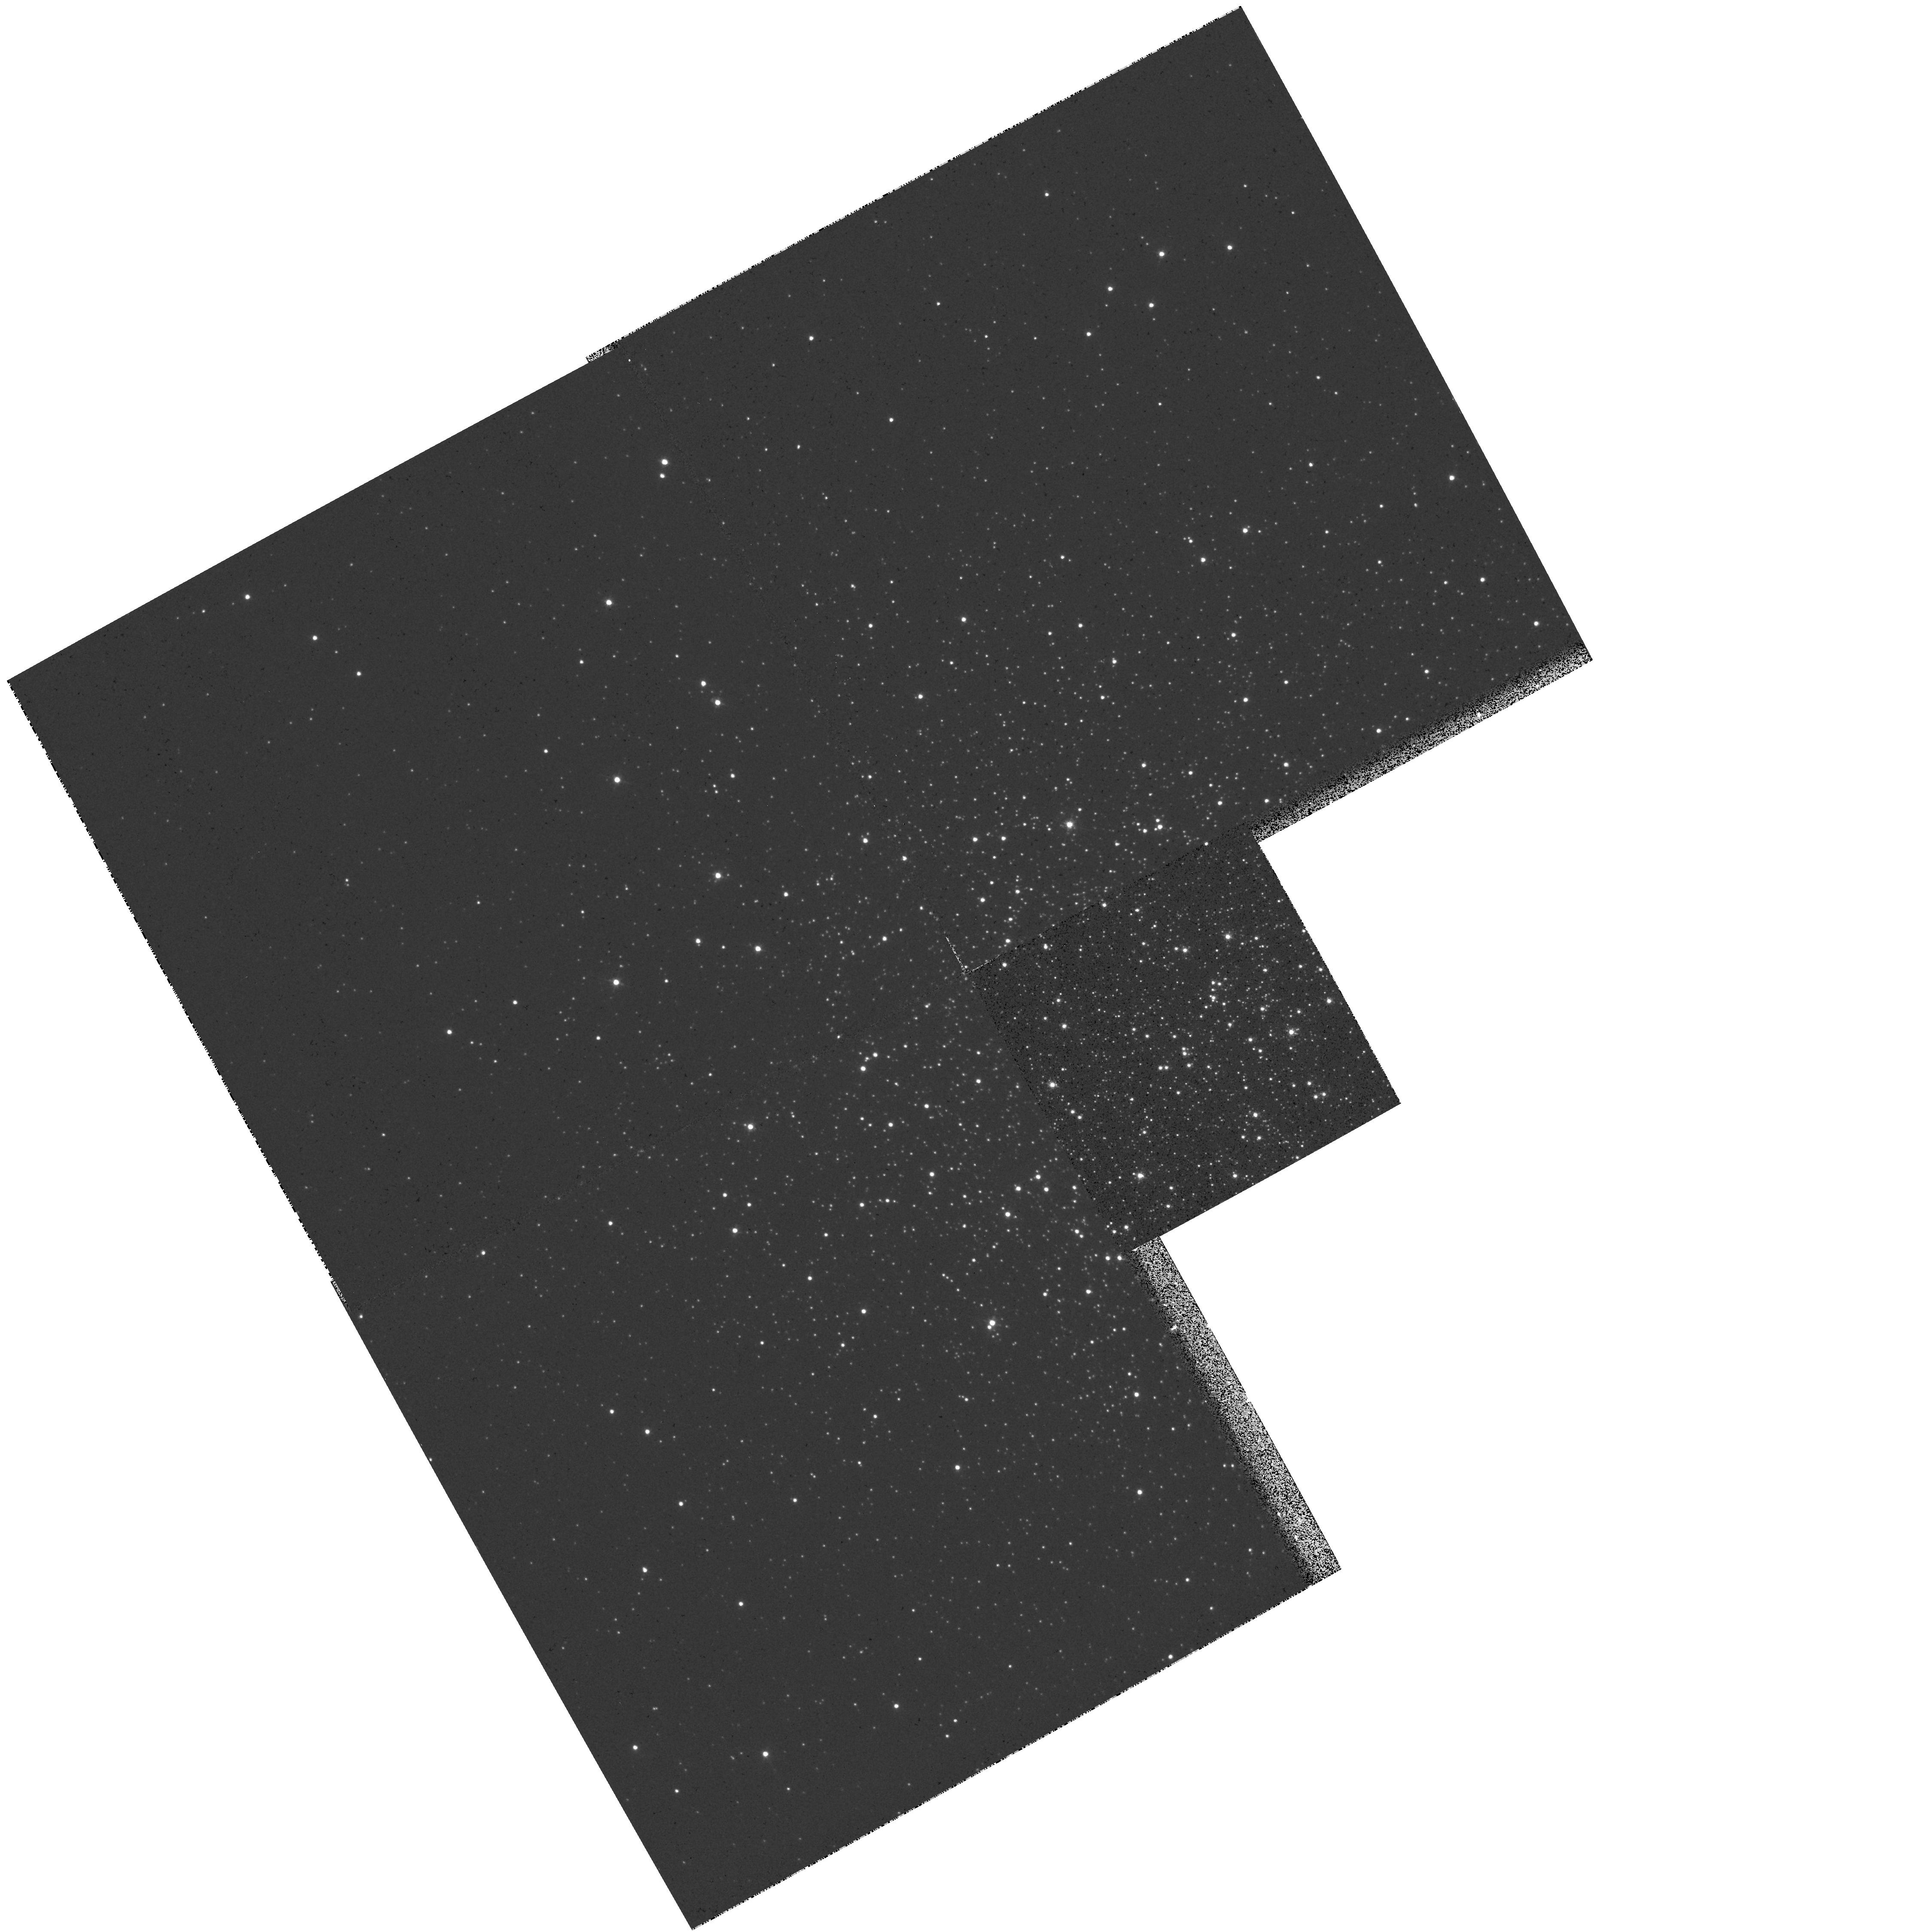
Target: NGC6981. Instrument: WFPC2/PC. Filter: F439W. Exposure: 6 min. Observation ID: hst_7470_45_wfpc2_pc_f439w_u49n45

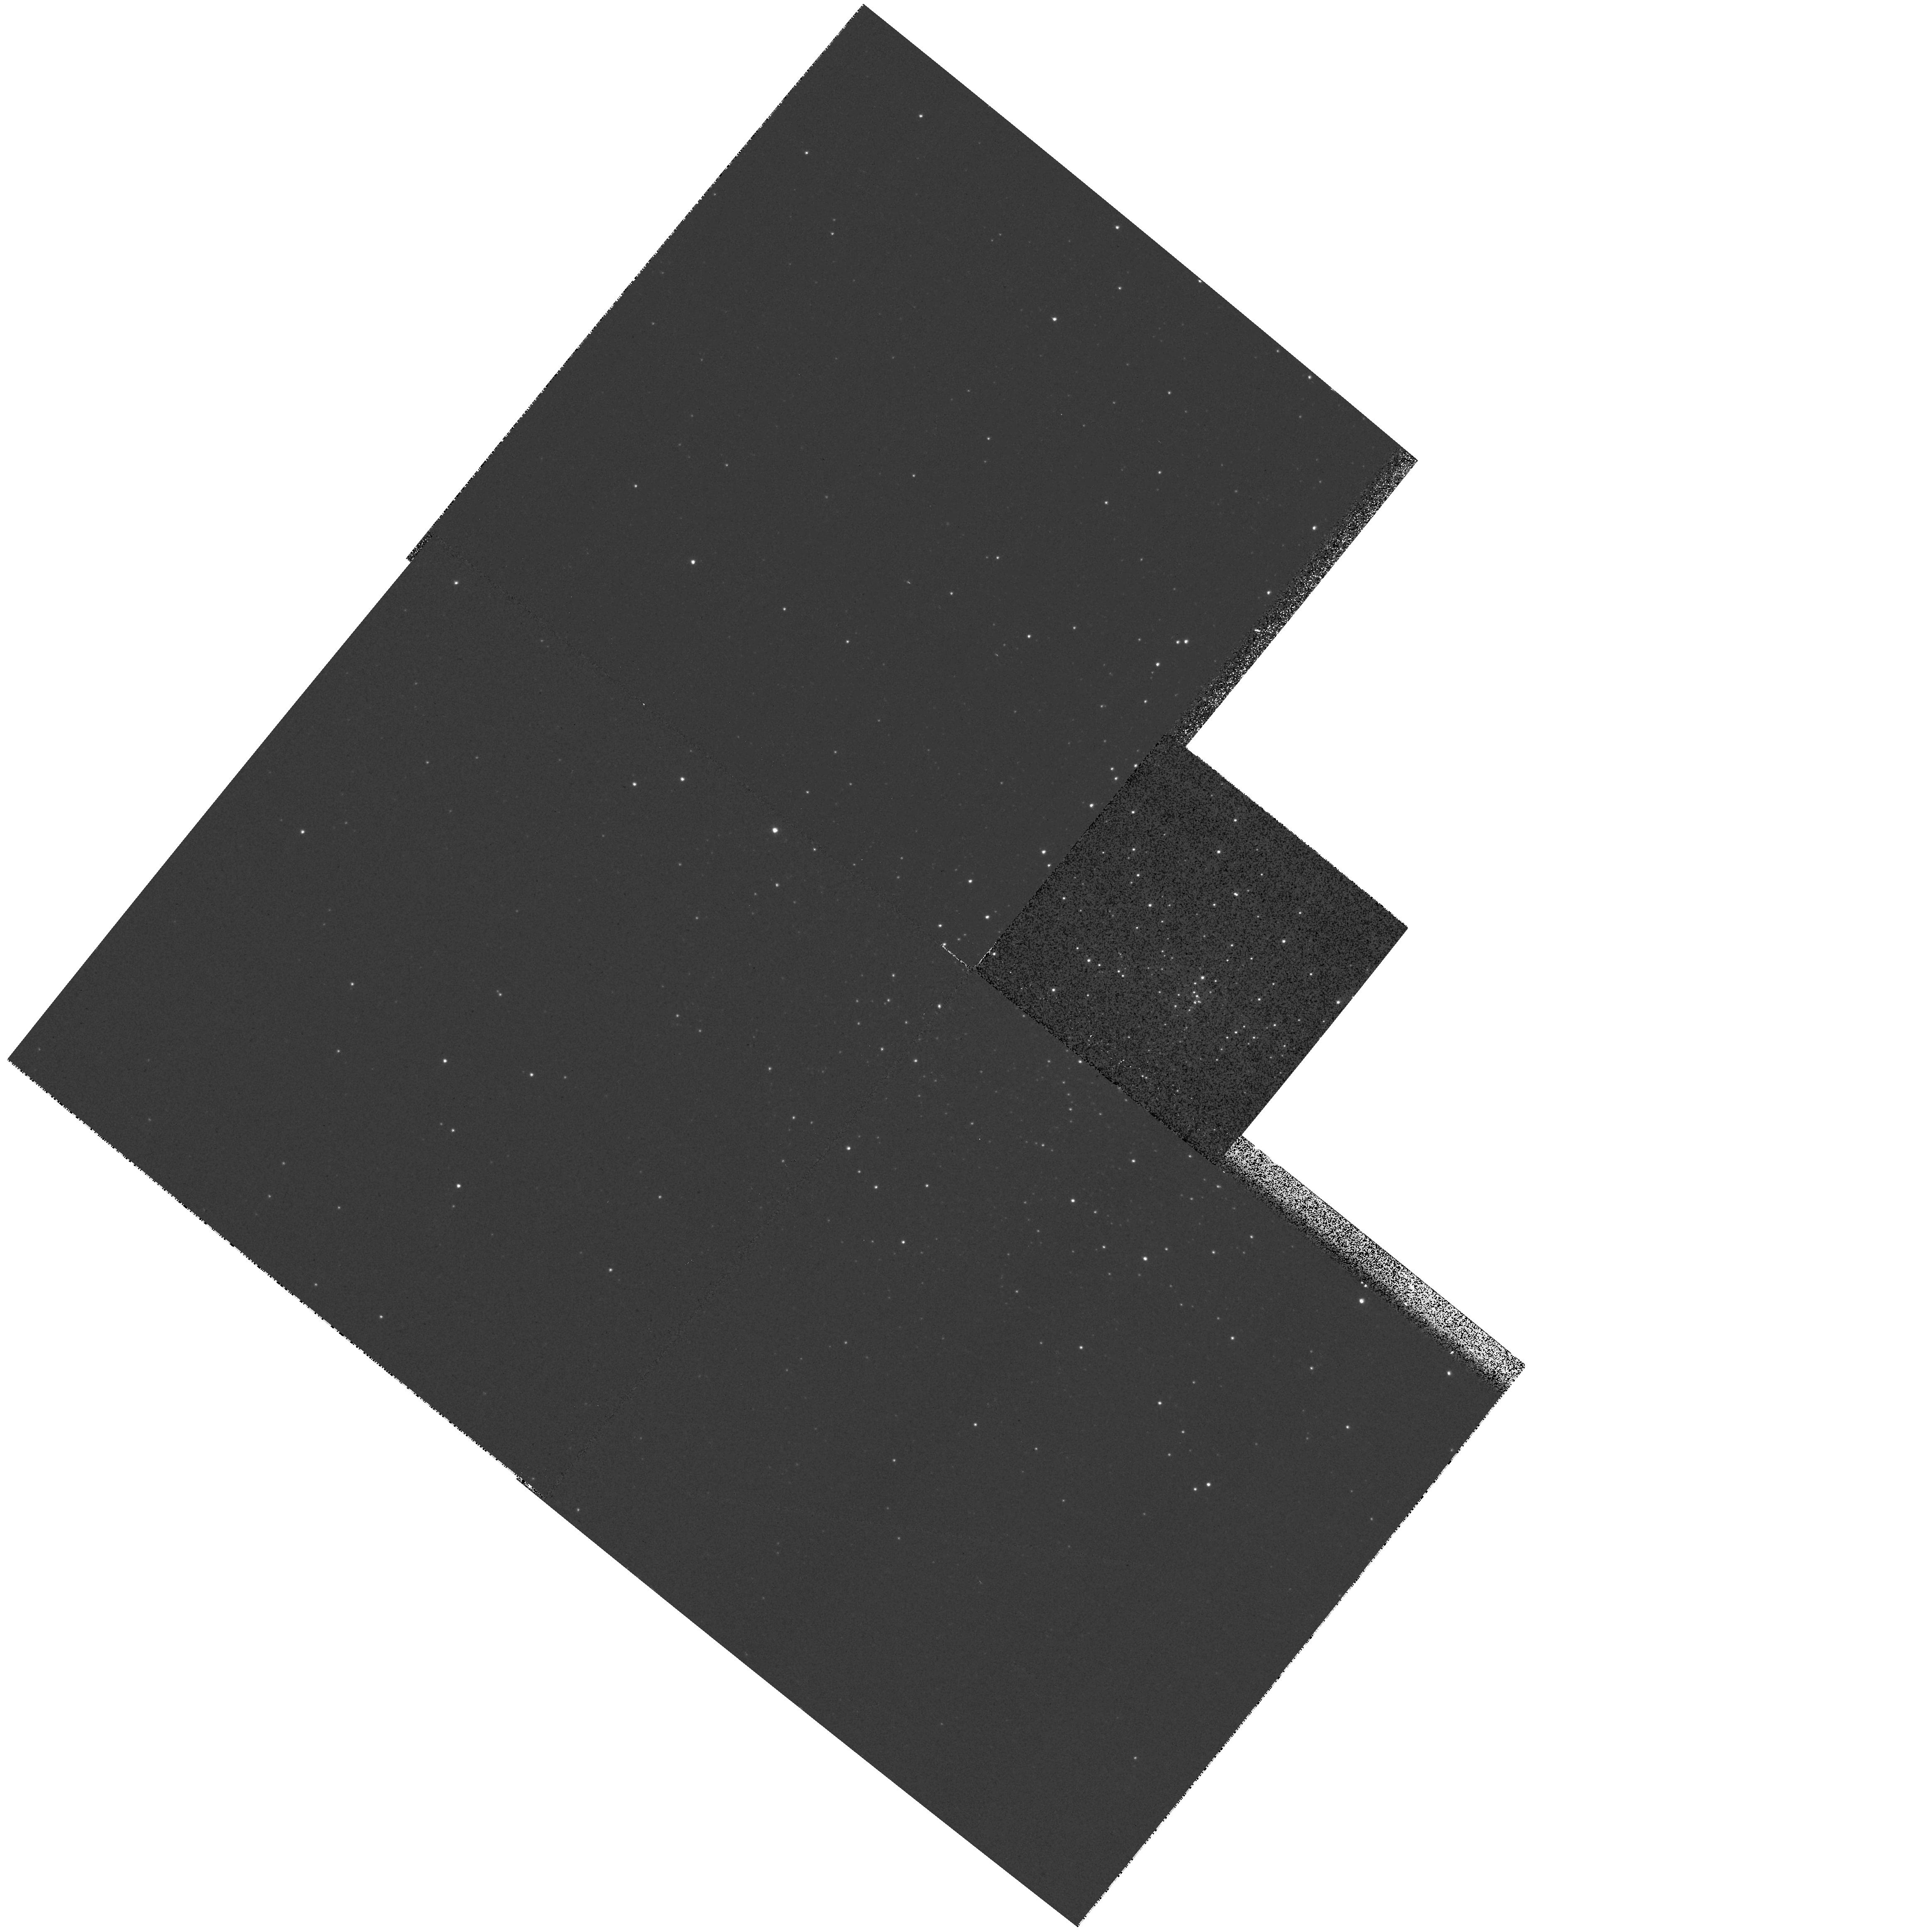
Target: NGC6325. Instrument: WFPC2/PC. Filter: F439W. Exposure: 6 min. Observation ID: hst_7470_21_wfpc2_pc_f439w_u49n21

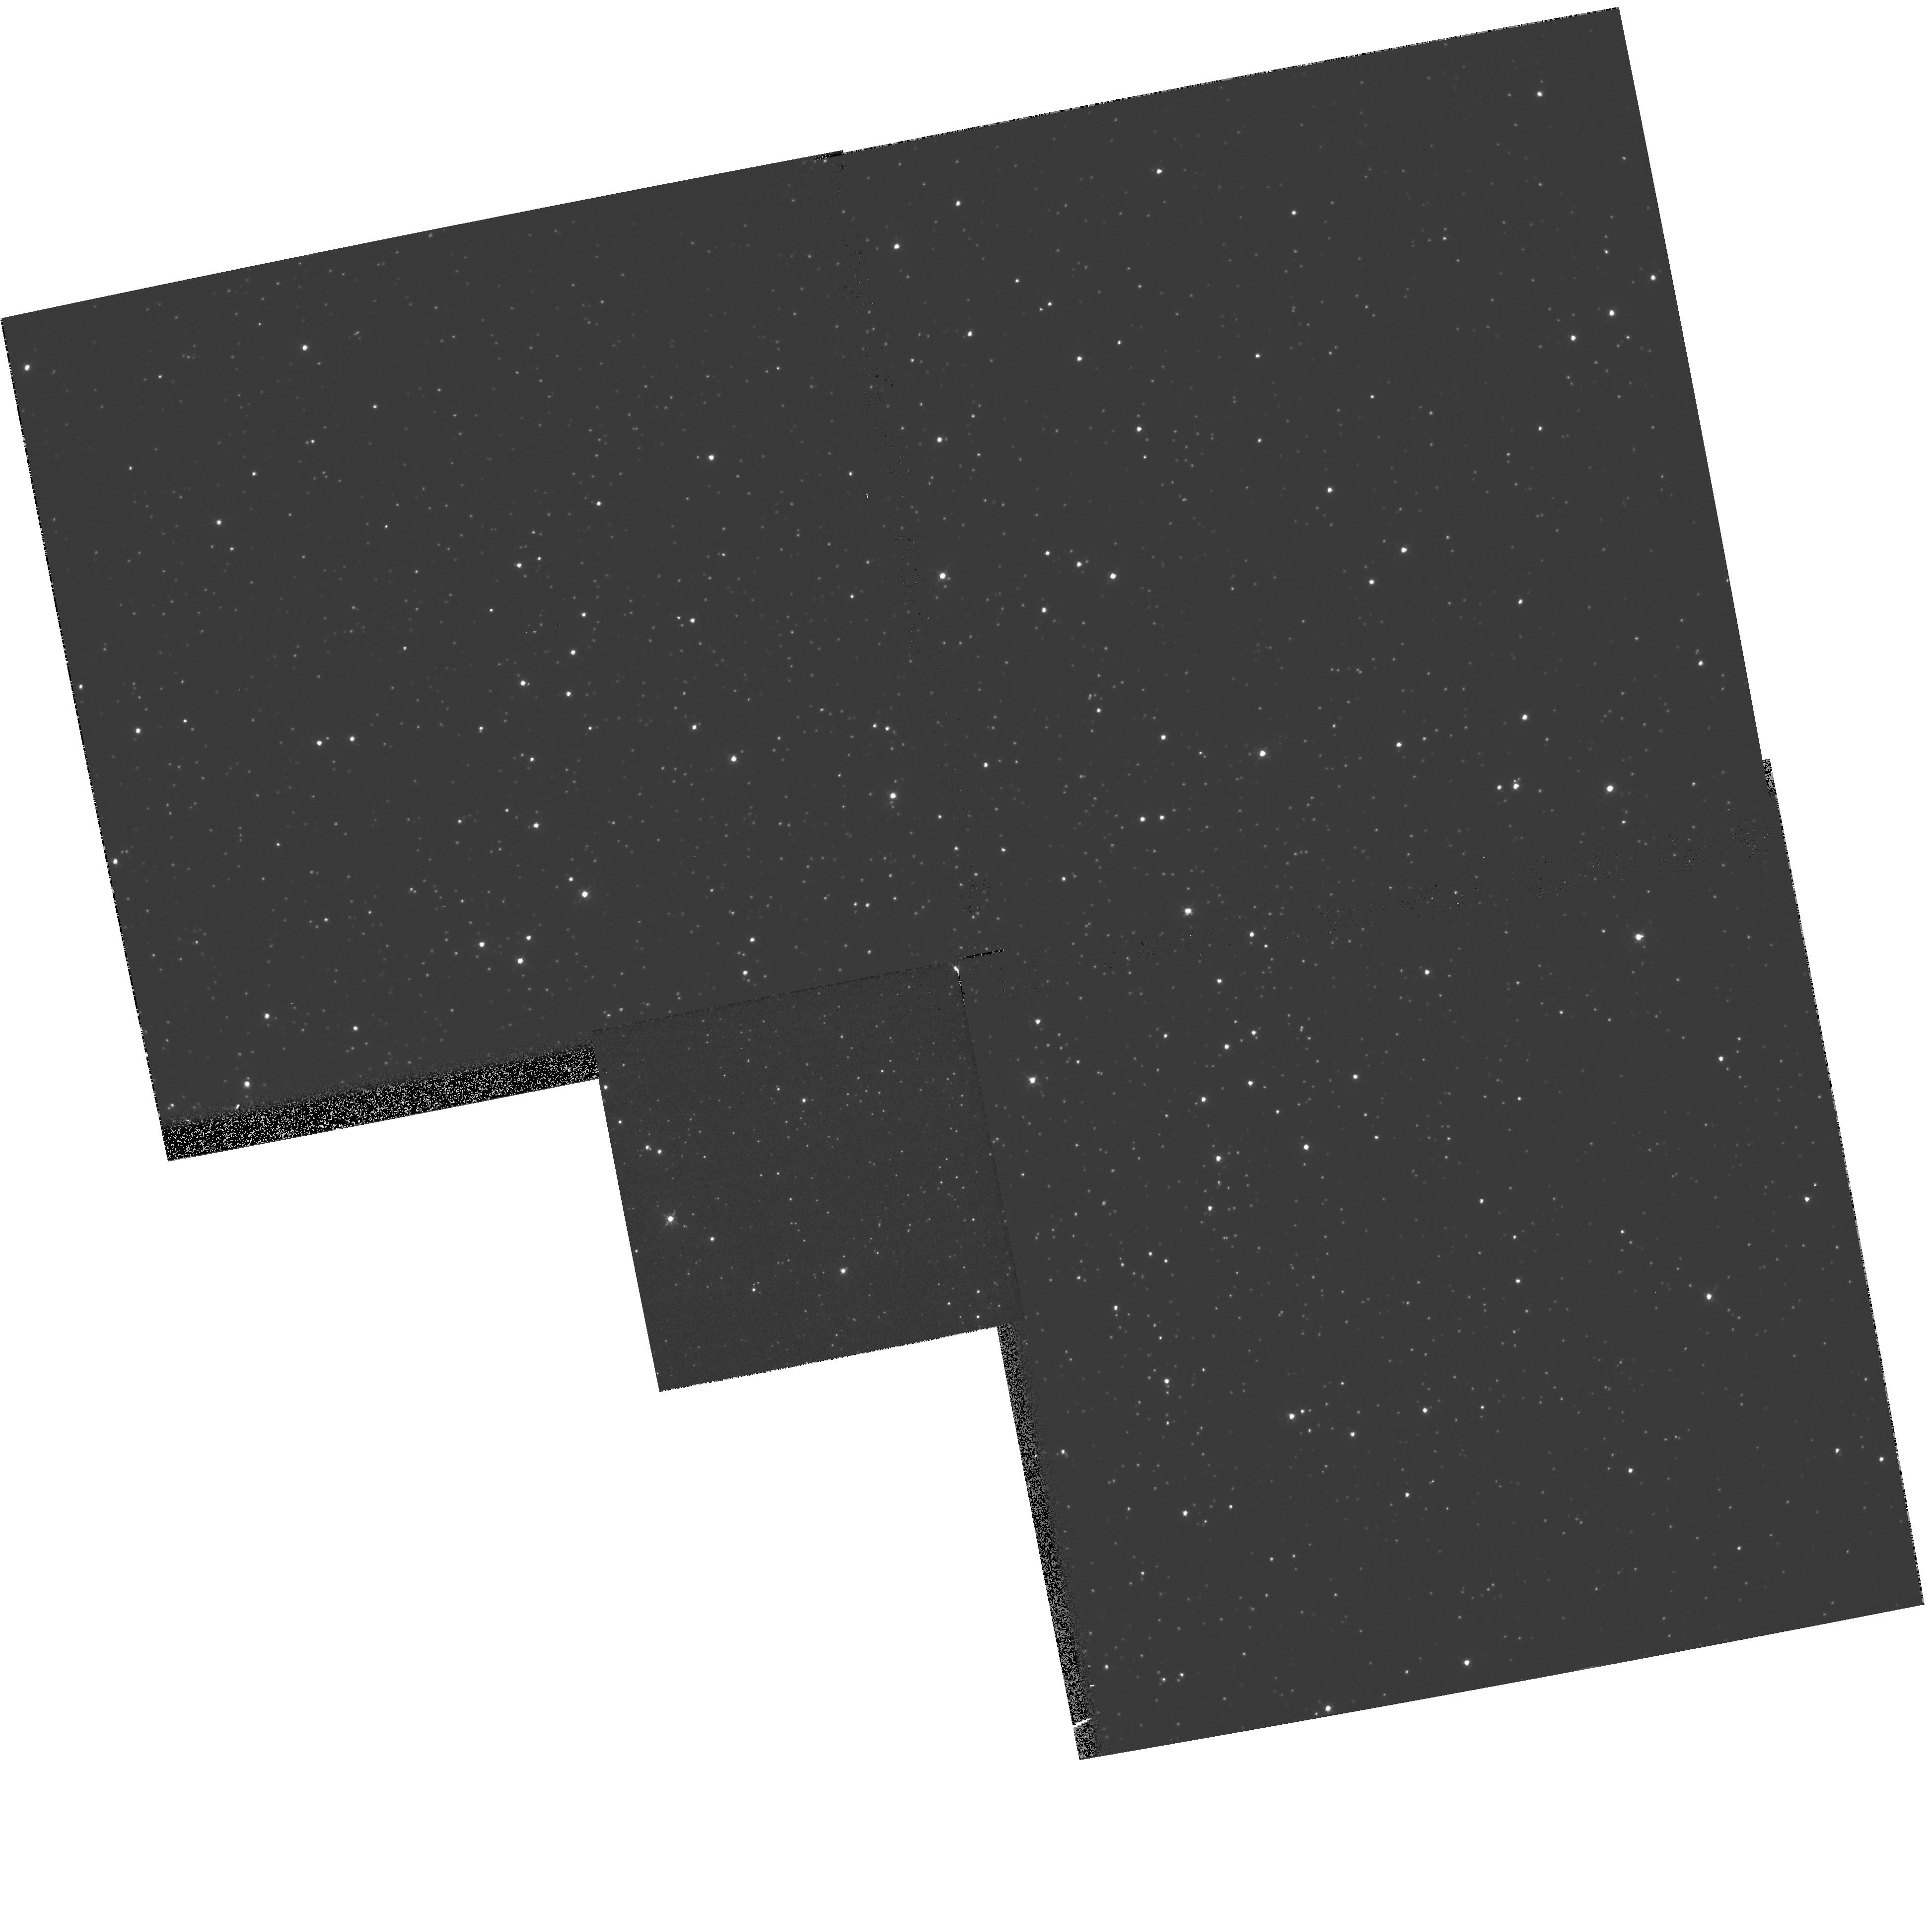
Target: NGC6362. Instrument: WFPC2/PC. Filter: F439W. Exposure: 4 min. Observation ID: hst_7470_25_wfpc2_pc_f439w_u49n25

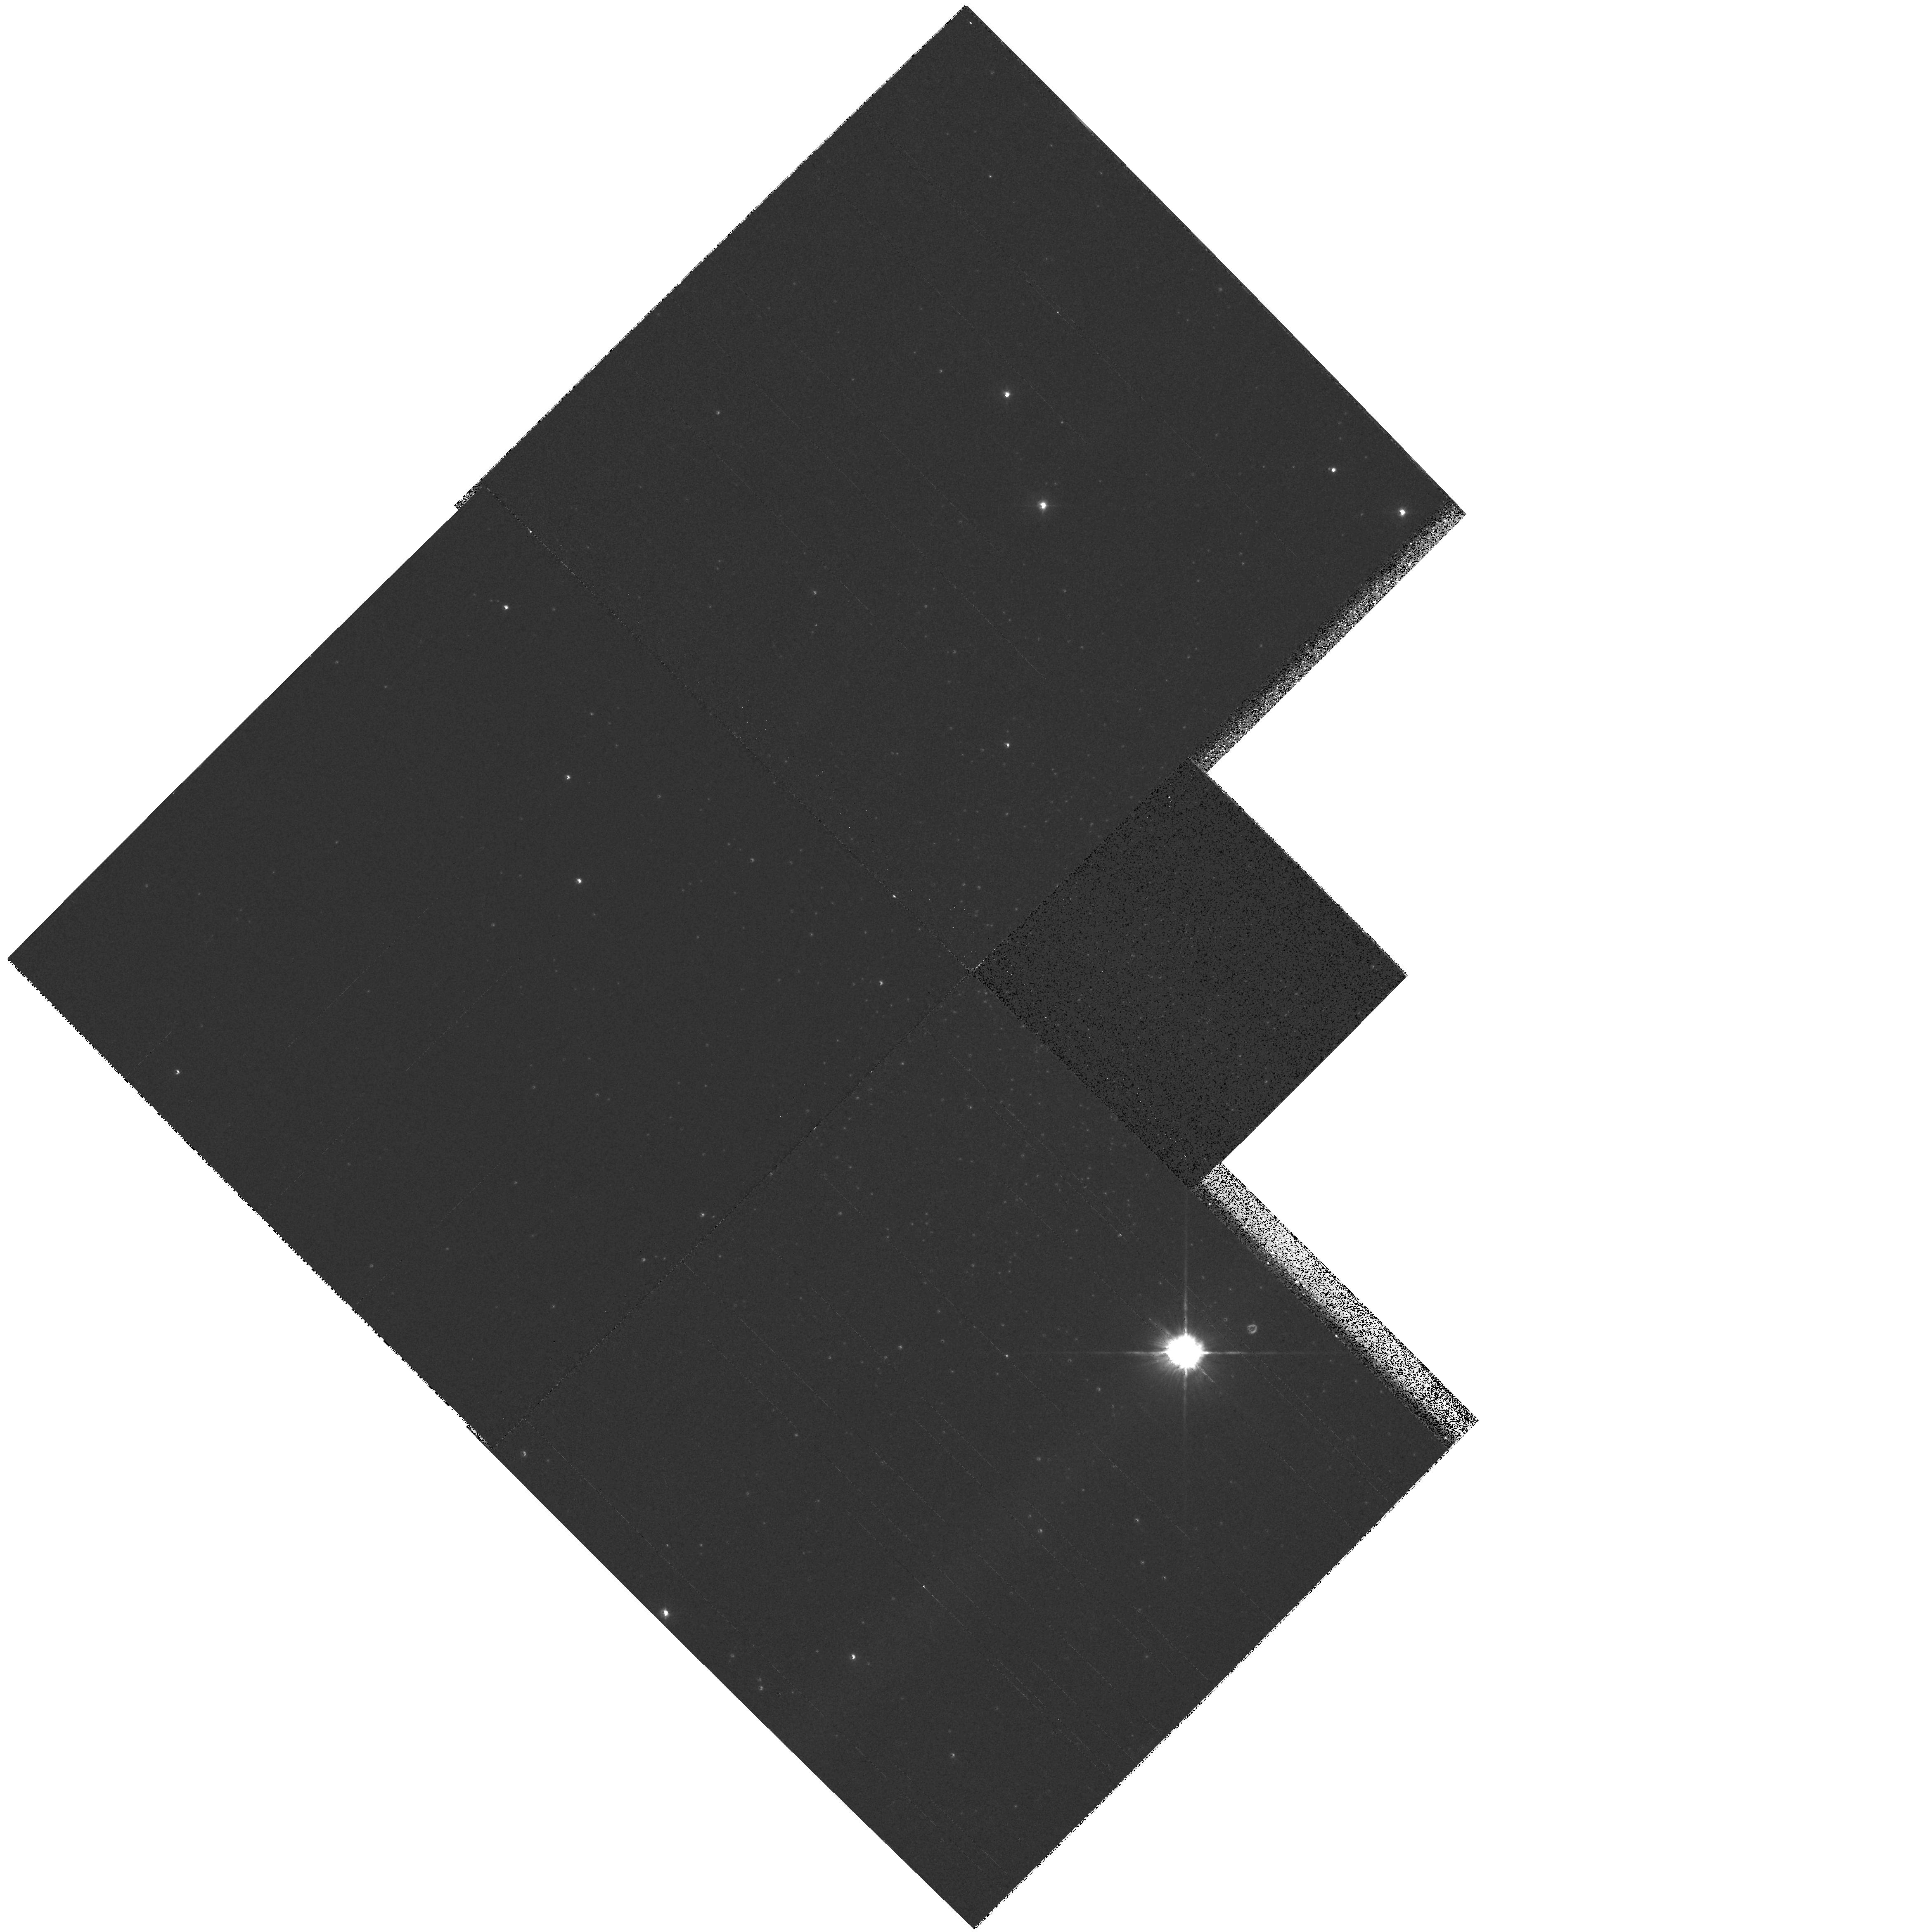
Target: NGC6380. Instrument: WFPC2/PC. Filter: F439W. Exposure: 6 min. Observation ID: hst_7470_49_wfpc2_pc_f439w_u49n49

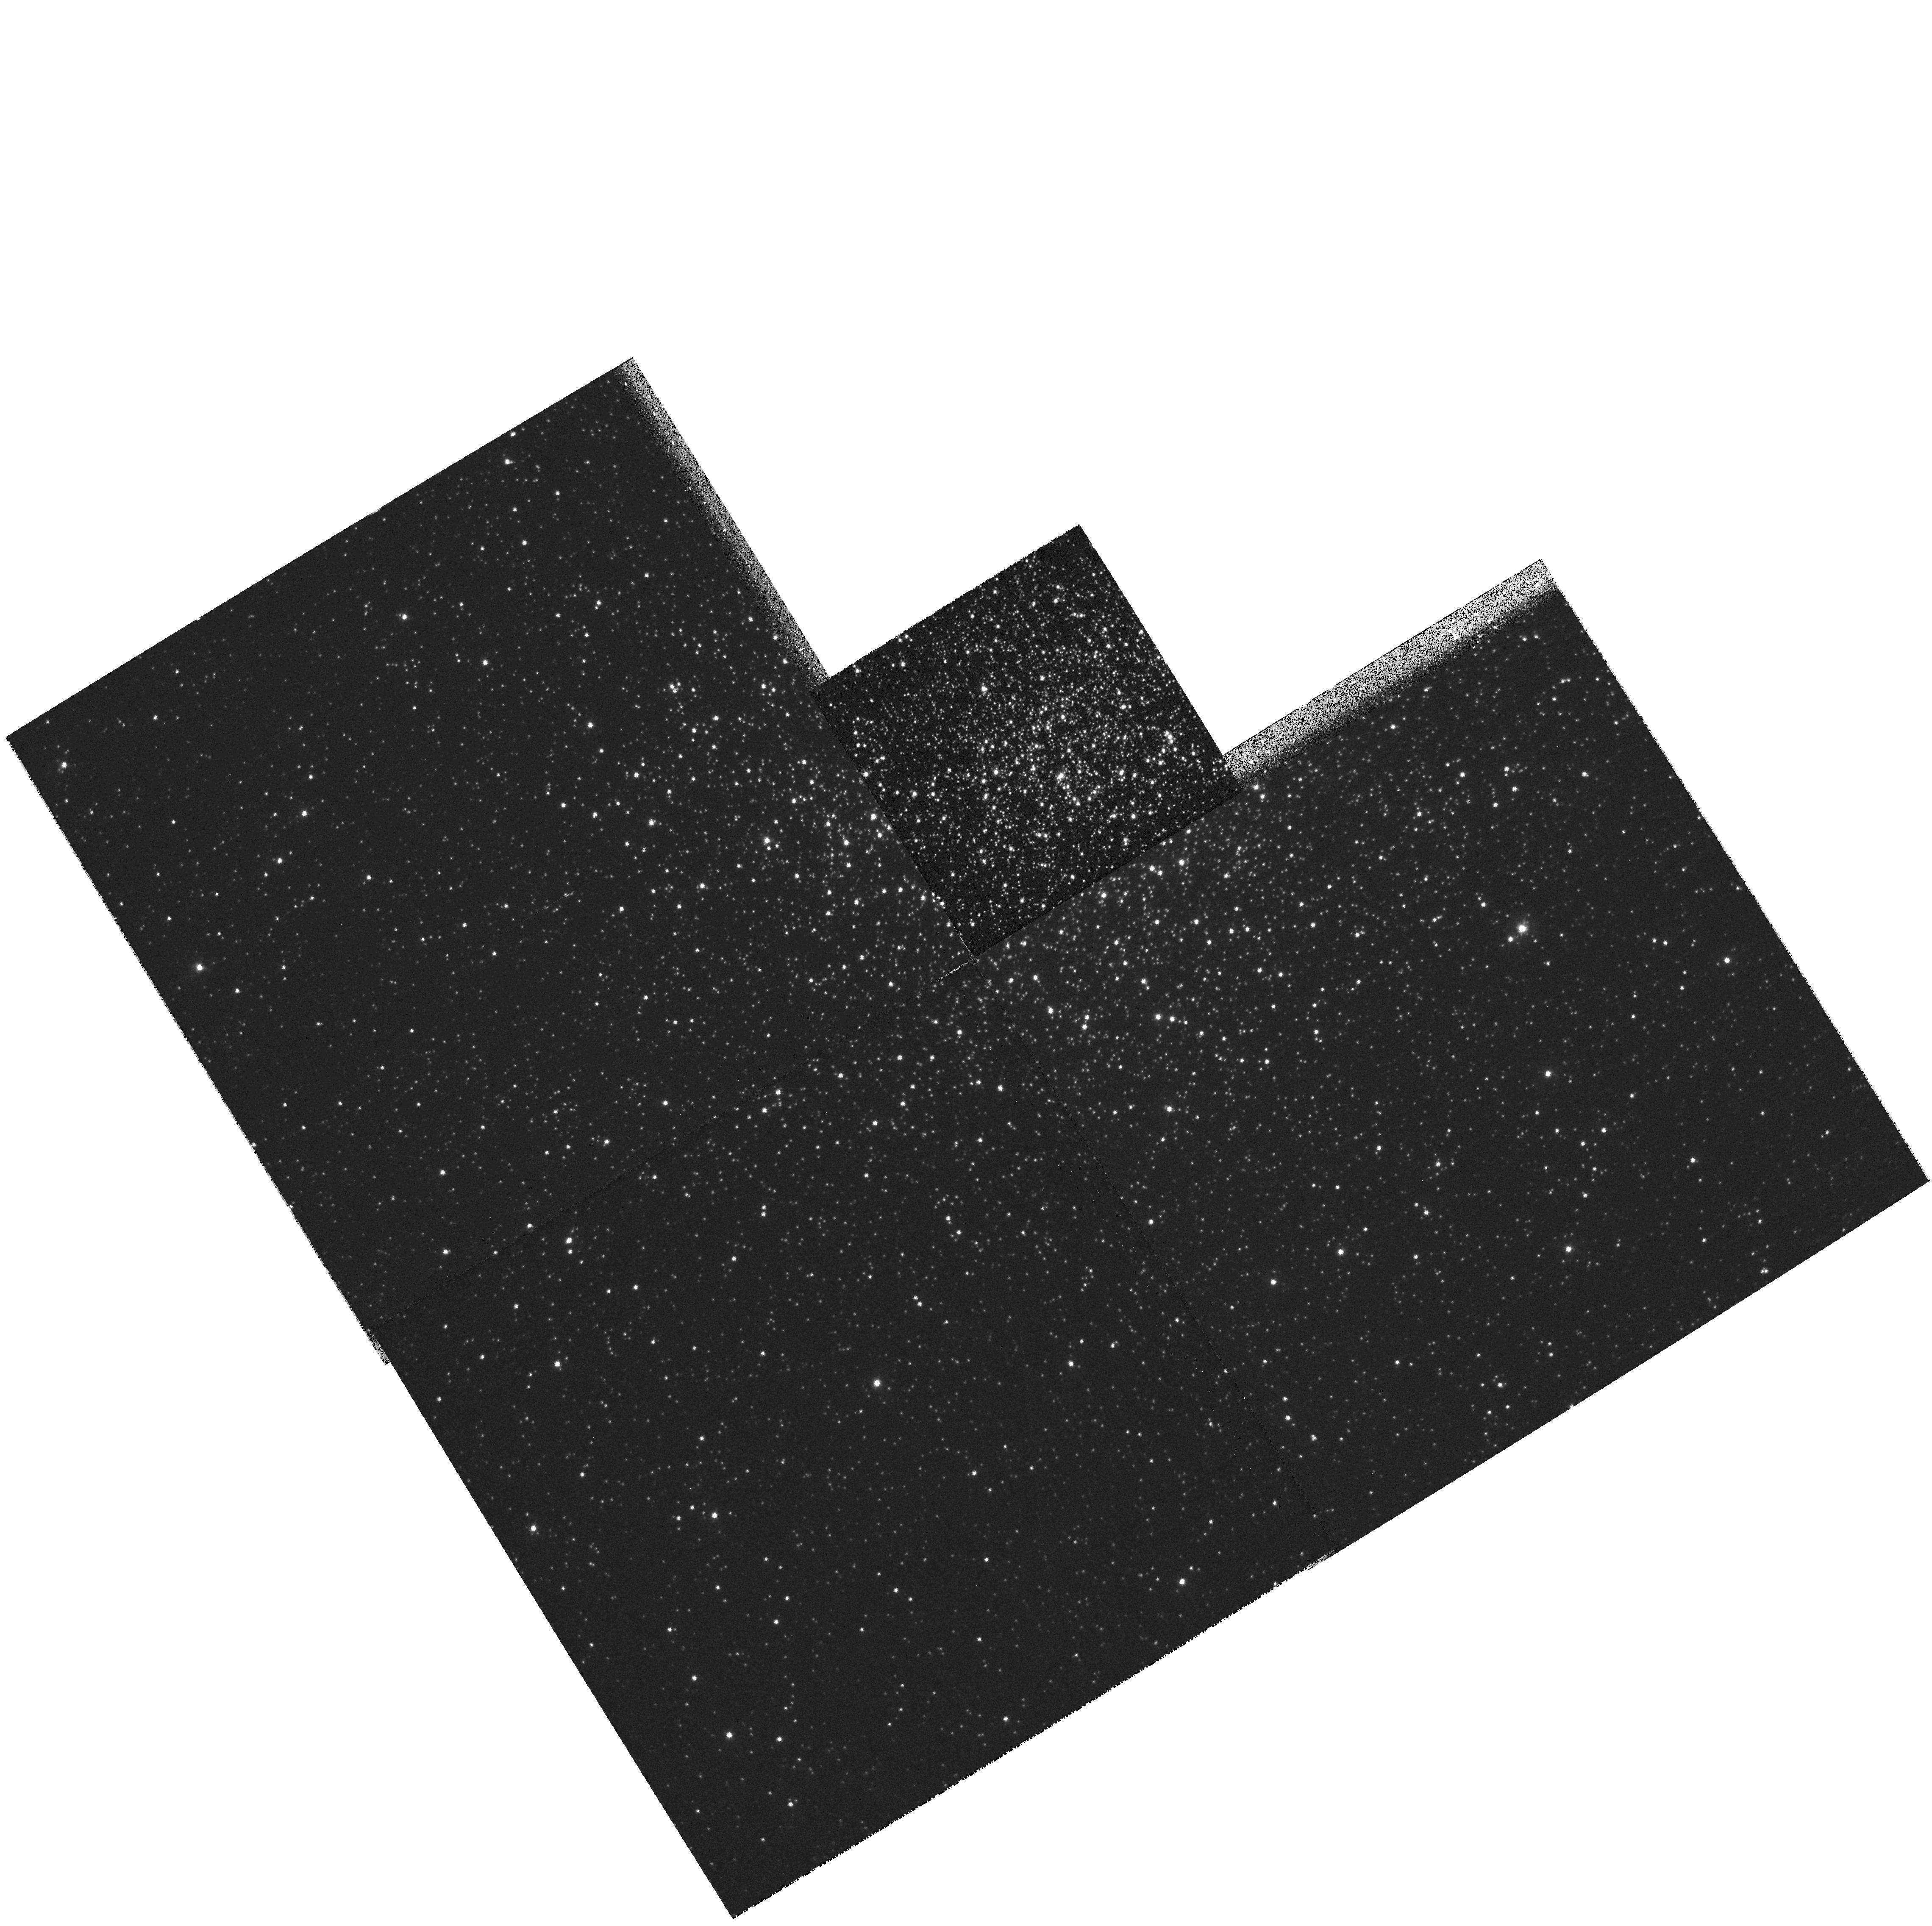
Target: NGC6304. Instrument: WFPC2/PC. Filter: F439W. Exposure: 6 min. Observation ID: hst_7470_19_wfpc2_pc_f439w_u49n19

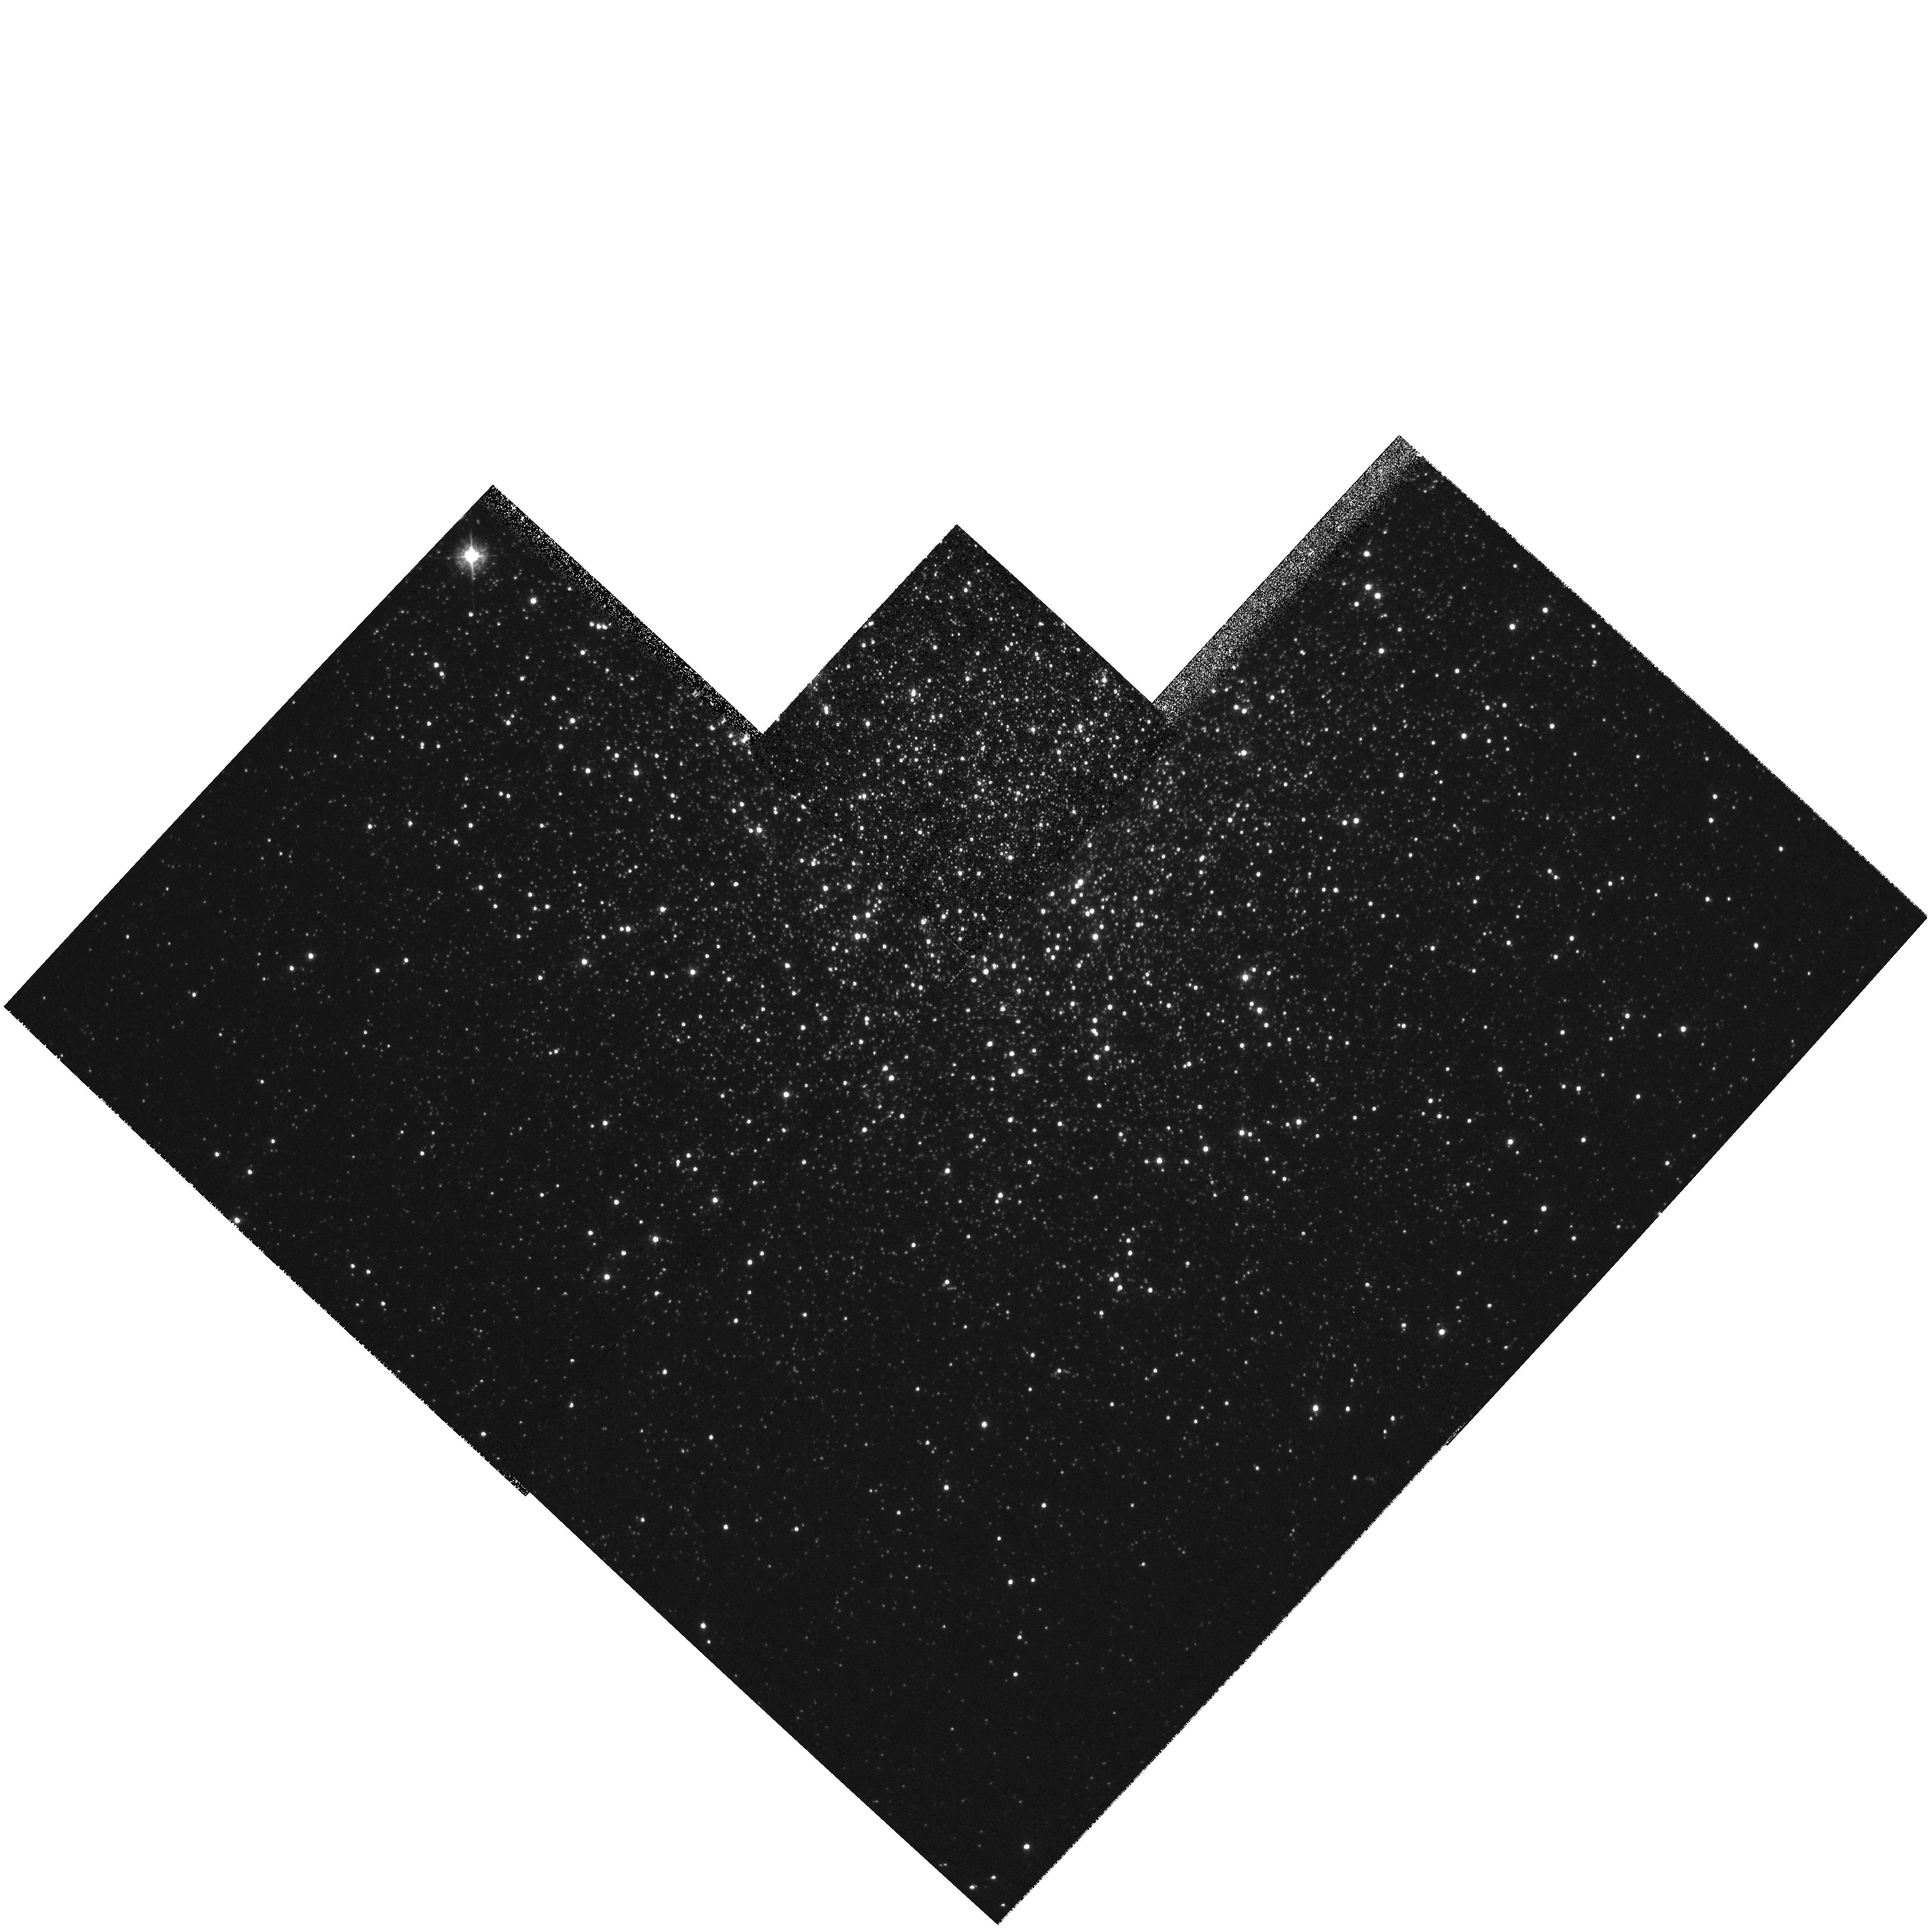
Target: NGC5986. Instrument: WFPC2/PC. Filter: F439W. Exposure: 6 min. Observation ID: hst_7470_11_wfpc2_pc_f439w_u49n11

A Snapshot Survey of Galactic Globular Clusters (PI: King, Ivan R.)

HST observations of the crowded centers of globular clusters have resulted in a number of intriguing discoveries of new phenomena. We propose to extend this work to a much larger portion of the Galactic globular cluster system. We will observe the centers of 46 clusters in B and V, using the WPFC2 in snapshot mode. We will make these images publicly available 3 months after the observation date. The resulting color-magnitude diagrams will include all stars down to ~1 mag below the main-sequence turnoff, and will allow us to address many outstanding questions, such as: How does the frequency of stellar interaction products, such as blue stragglers, depend upon the stellar density and dynamical state? Are there population gradients present in some high-concentration clusters? How prevalent are the strange horizontal branch morphologies recently discovered by HST, and are they confined to the cluster centers? How often is a population of hot horizontal branch stars present in metal-rich clusters, and does it correlate with the cluster dynamics? We will also be able to improve core parameters for a number of clusters, and constrain their dynamical states. Finally, the homogeneity of the dataset will allow us to find improved relative cluster ages (within <~ 1 Gyr). This survey will produce a fundamental data set for a substantial number of Galactic globular clusters, which will be useful for many studies in the years to come, and will be a part of the legacy of HST.